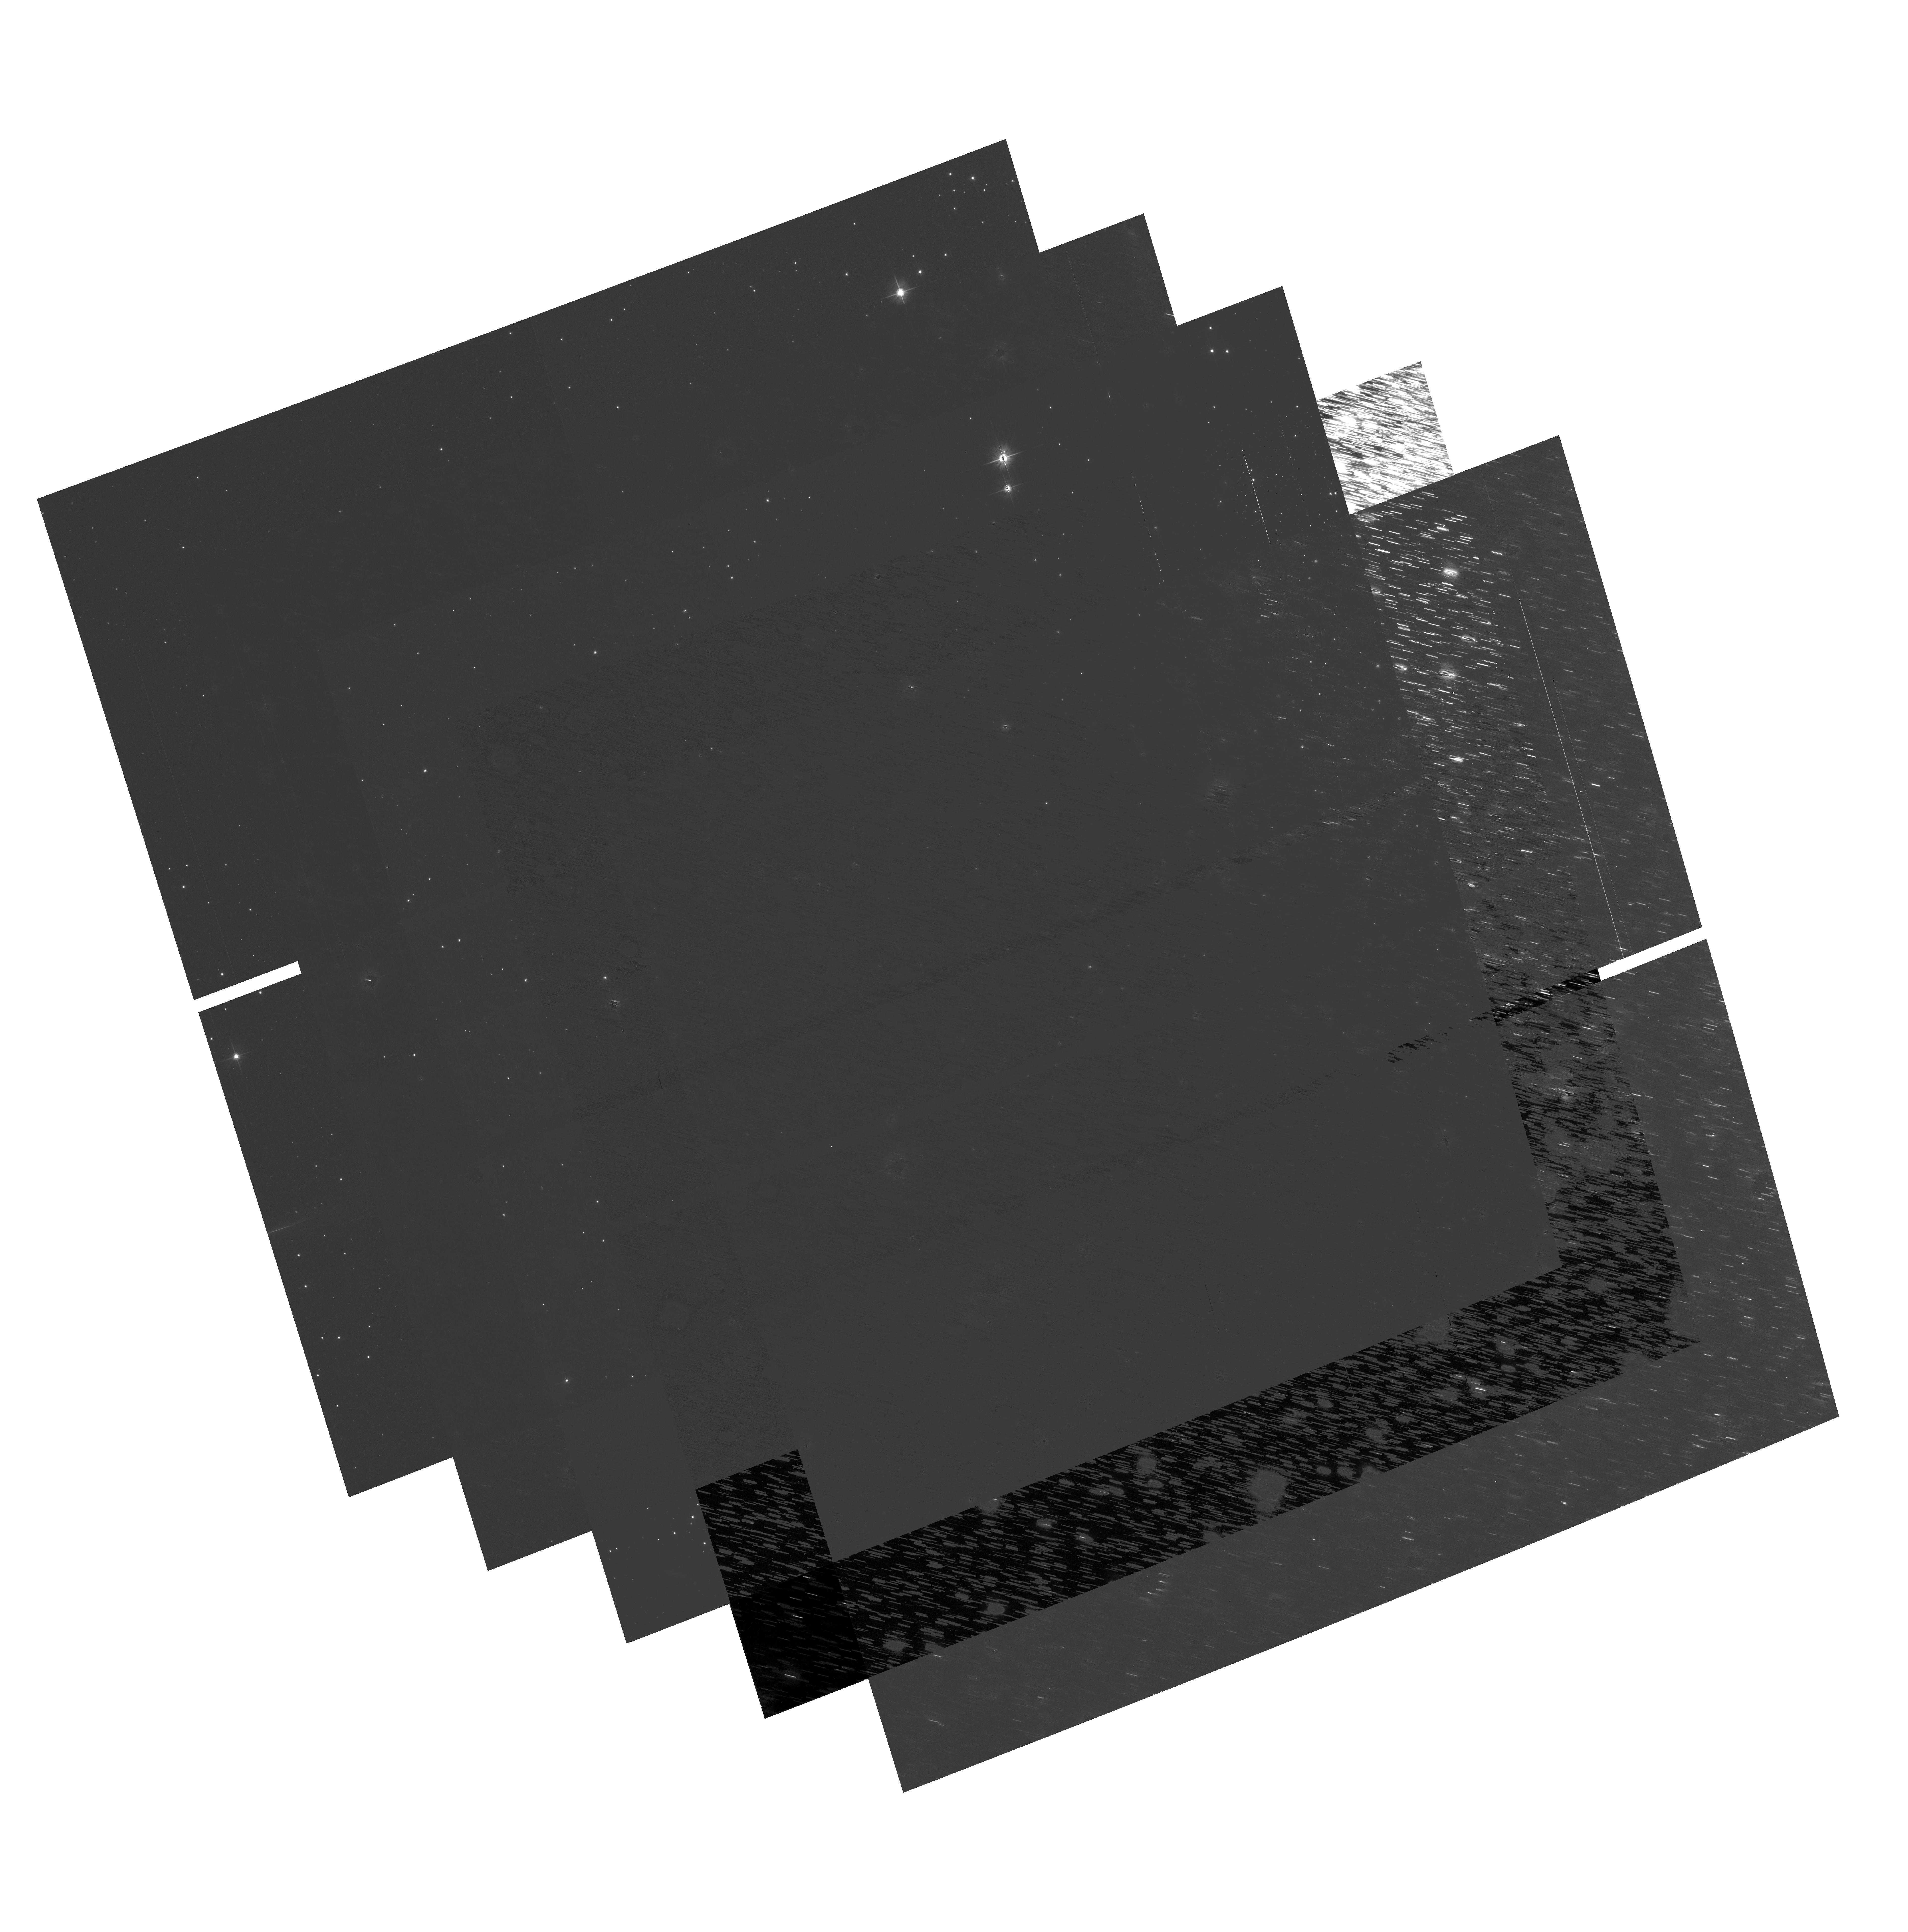
Target: NGC104
Instrument: ACS/WFC
Filter: F606W
Exposure: 16 min
Observation ID: hst_9018_22_acs_wfc_f606w_j8c022

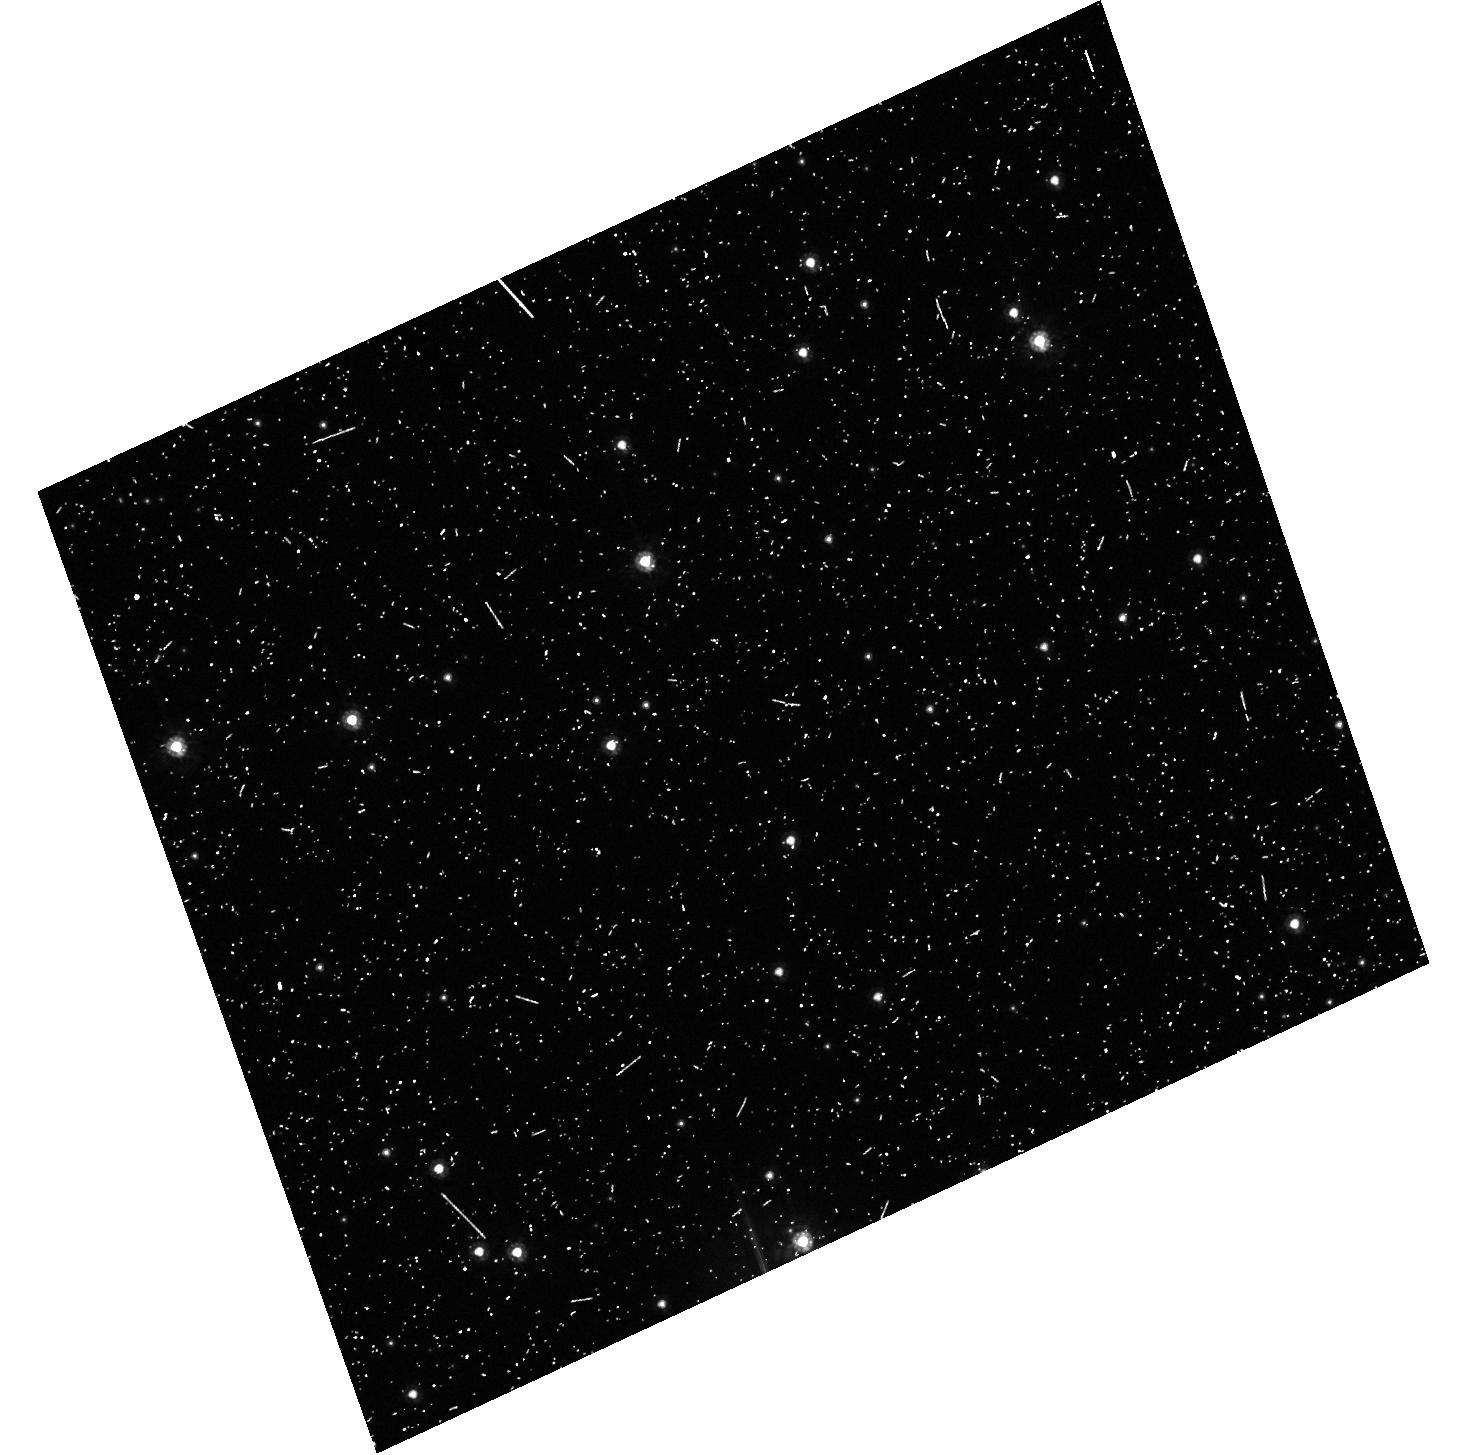
Target: field at RA 5.655°, Dec -72.071°
Instrument: ACS/HRC
Filter: F555W
Exposure: 11 min
Observation ID: hst_9018_c2_acs_hrc_f555w_j8c0c2

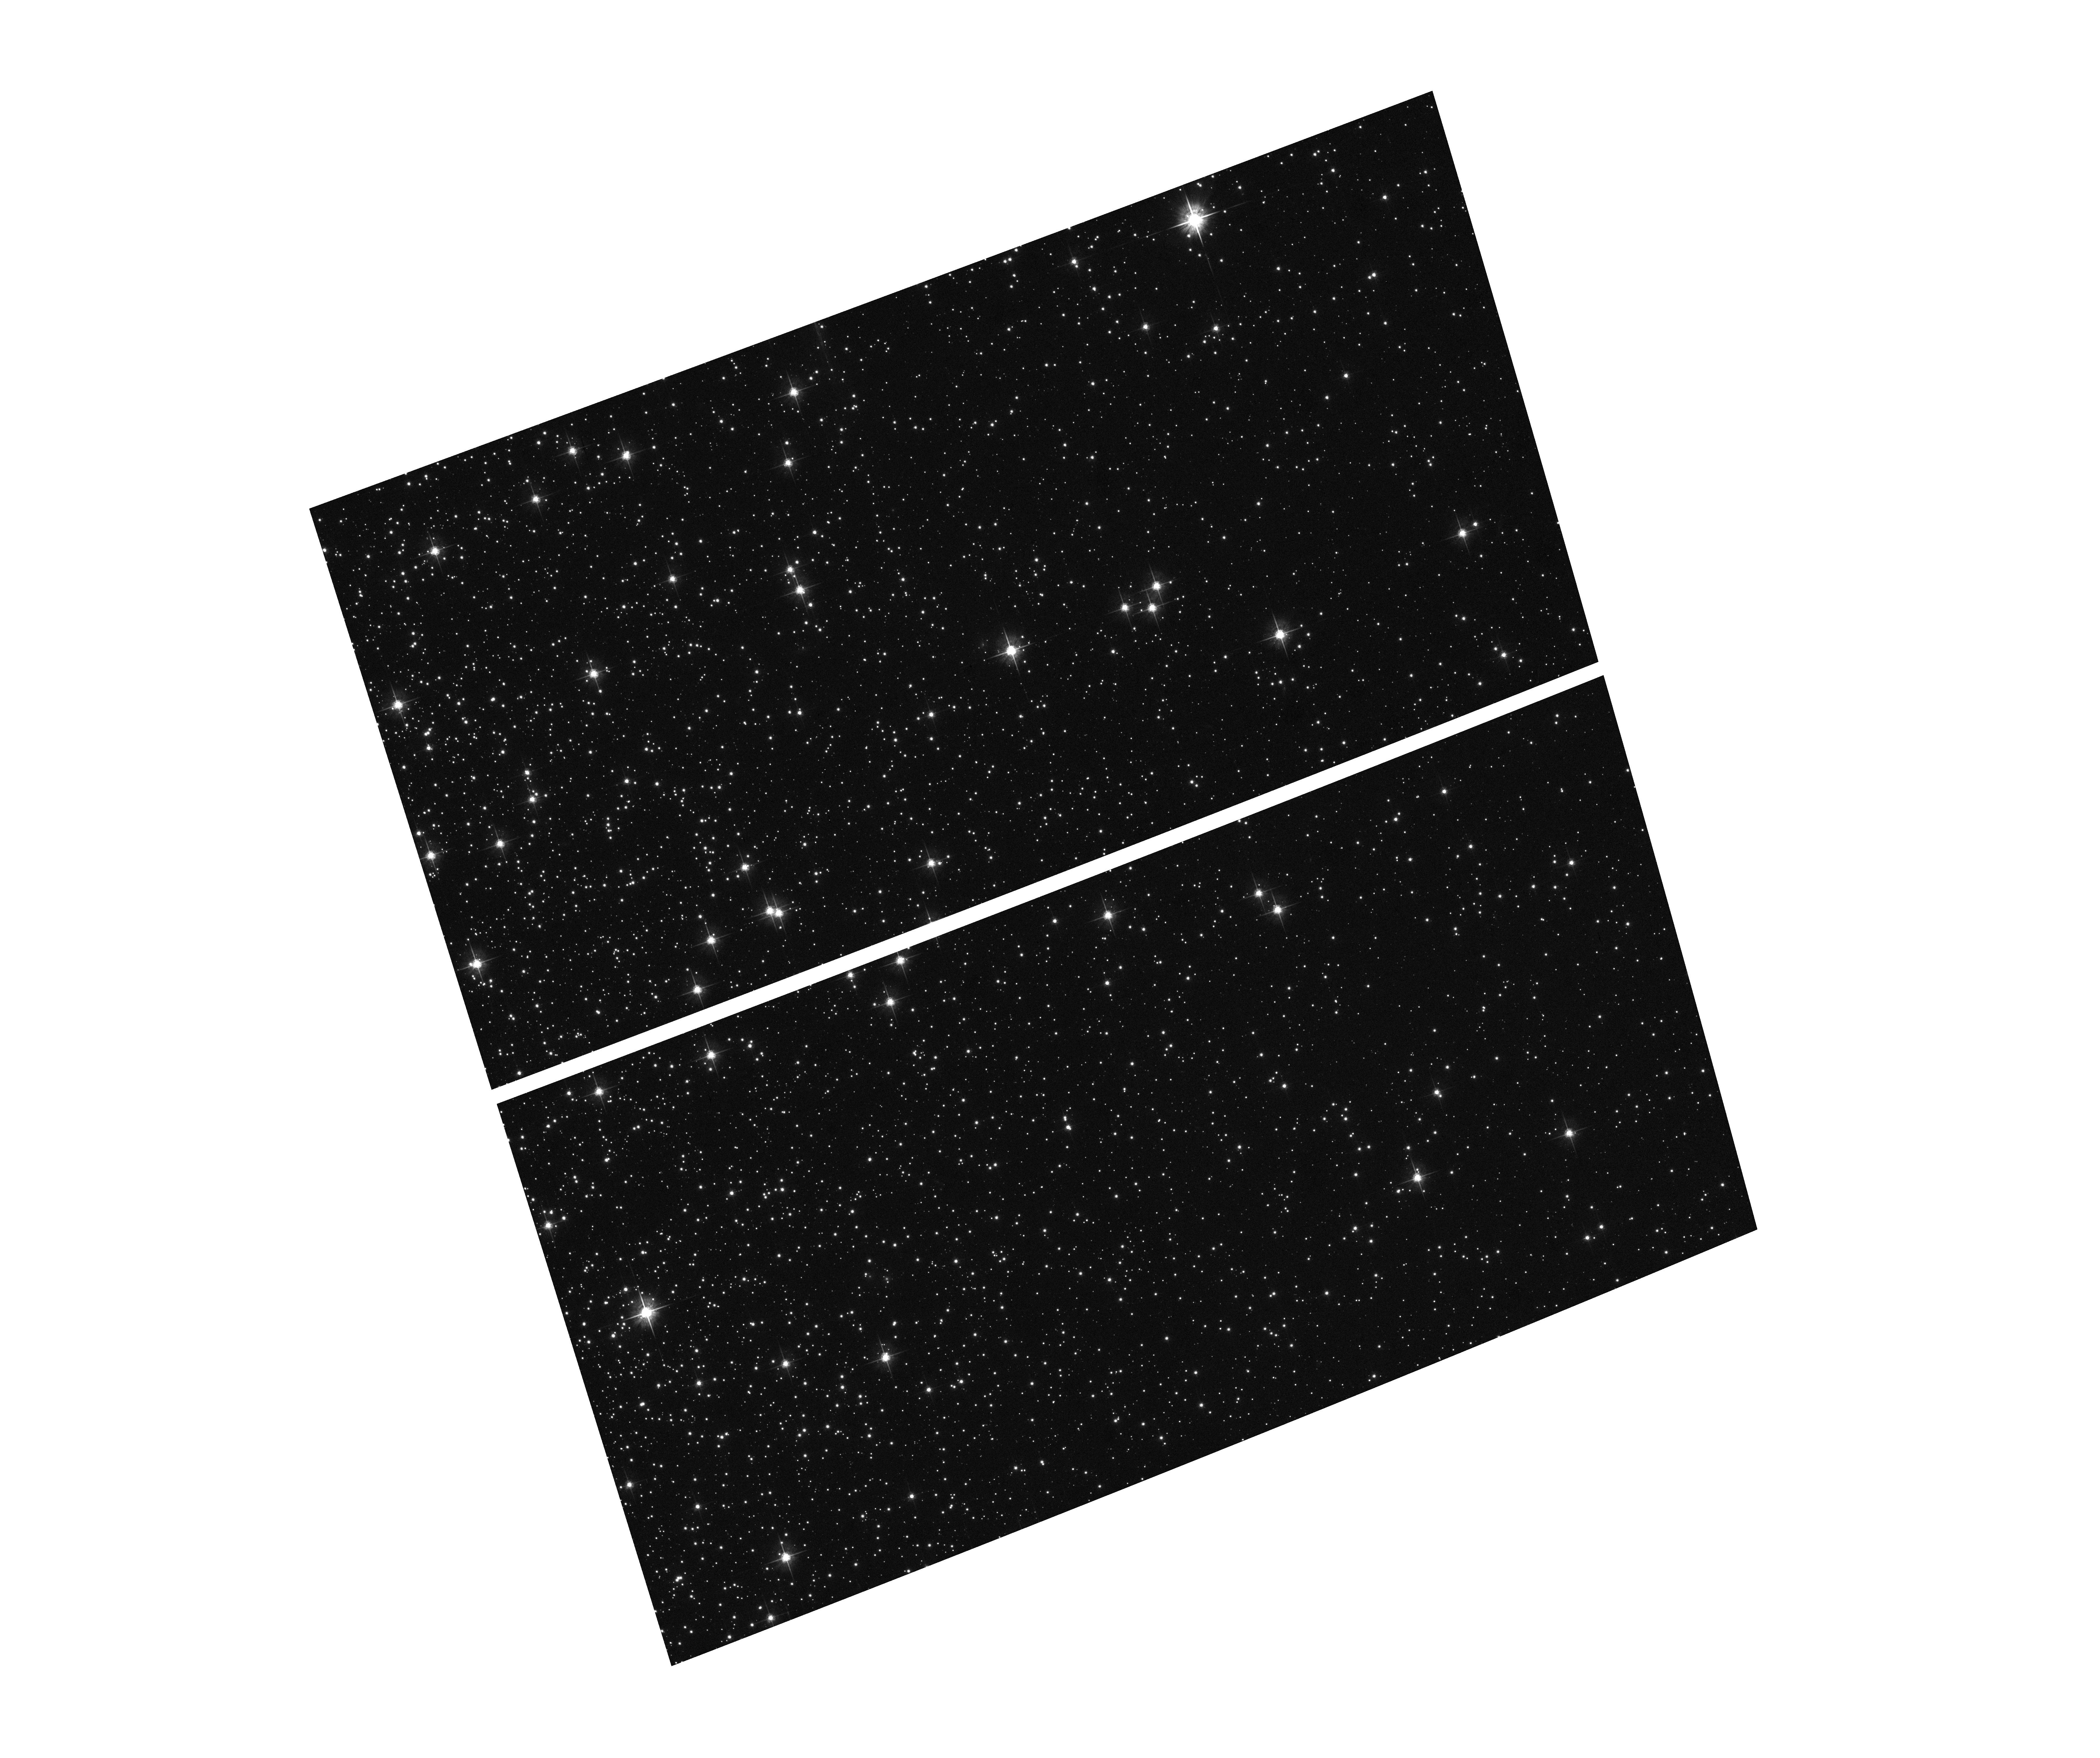
Target: NGC104
Instrument: ACS/WFC
Filter: F625W
Exposure: 1 min
Observation ID: hst_9018_61_acs_wfc_f625w_j8c061

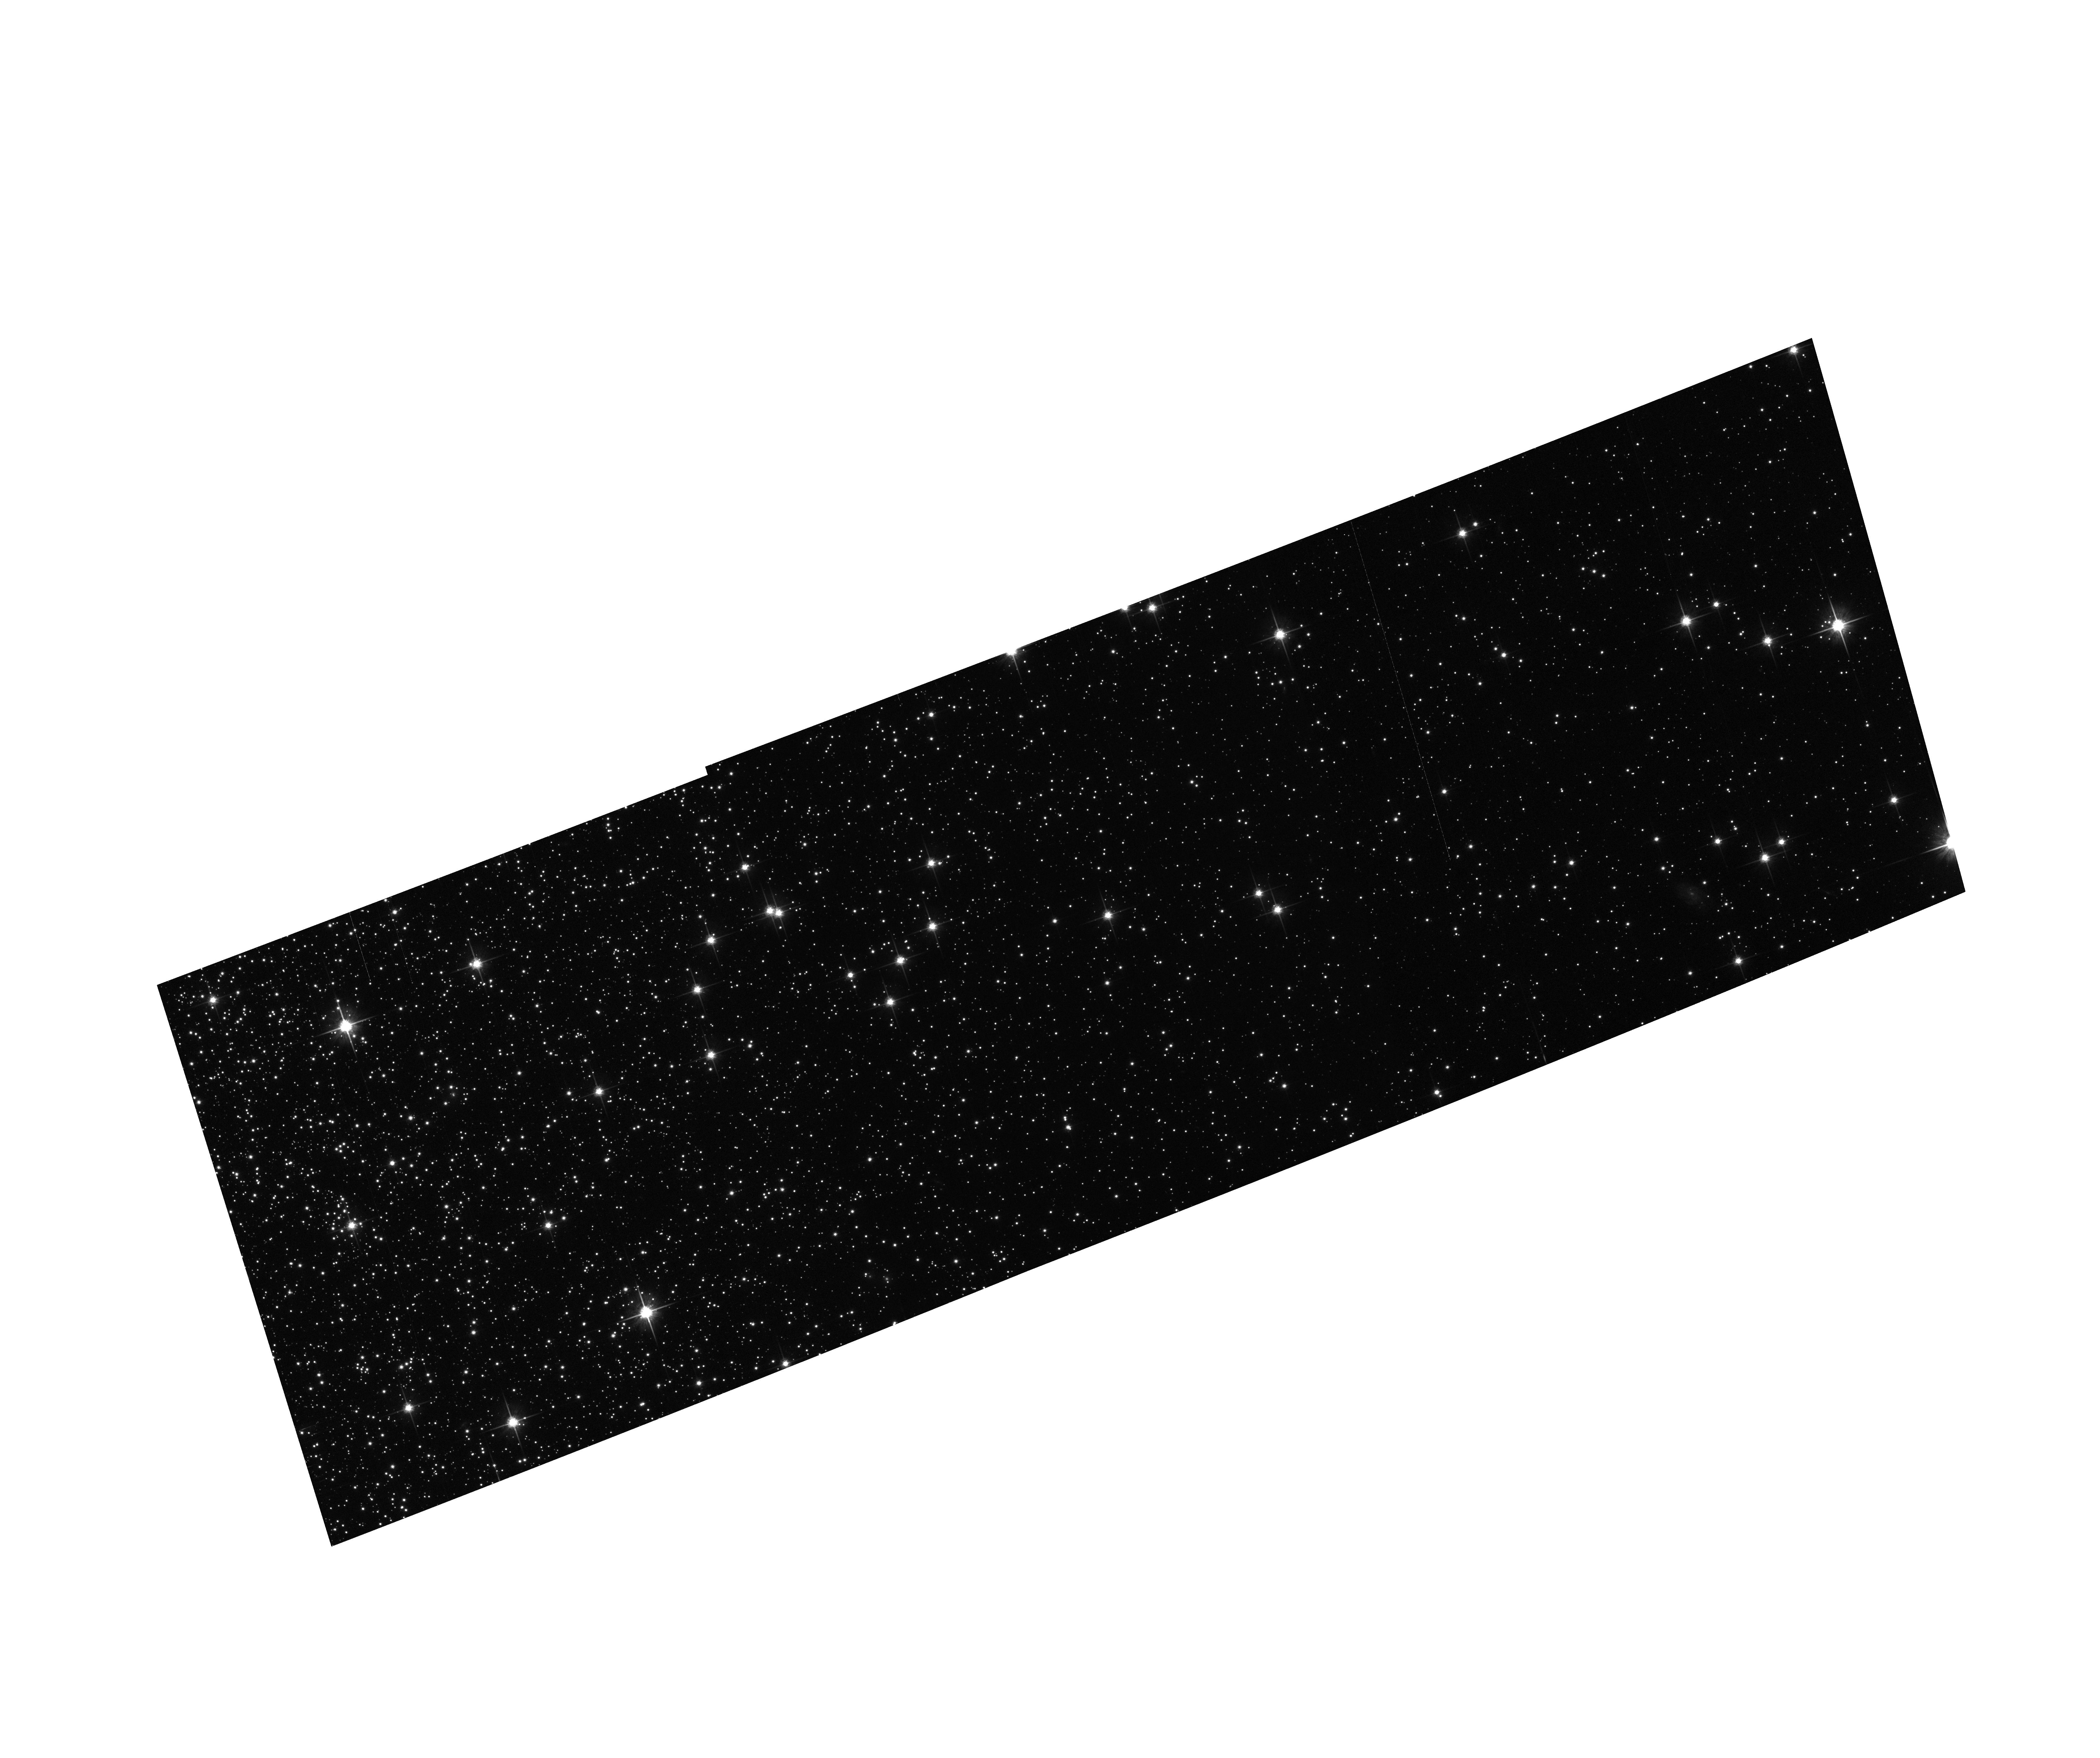
Target: NGC104
Instrument: ACS/WFC
Filter: F814W
Exposure: 2 min
Observation ID: hst_9018_61_acs_wfc_f814w_j8c061

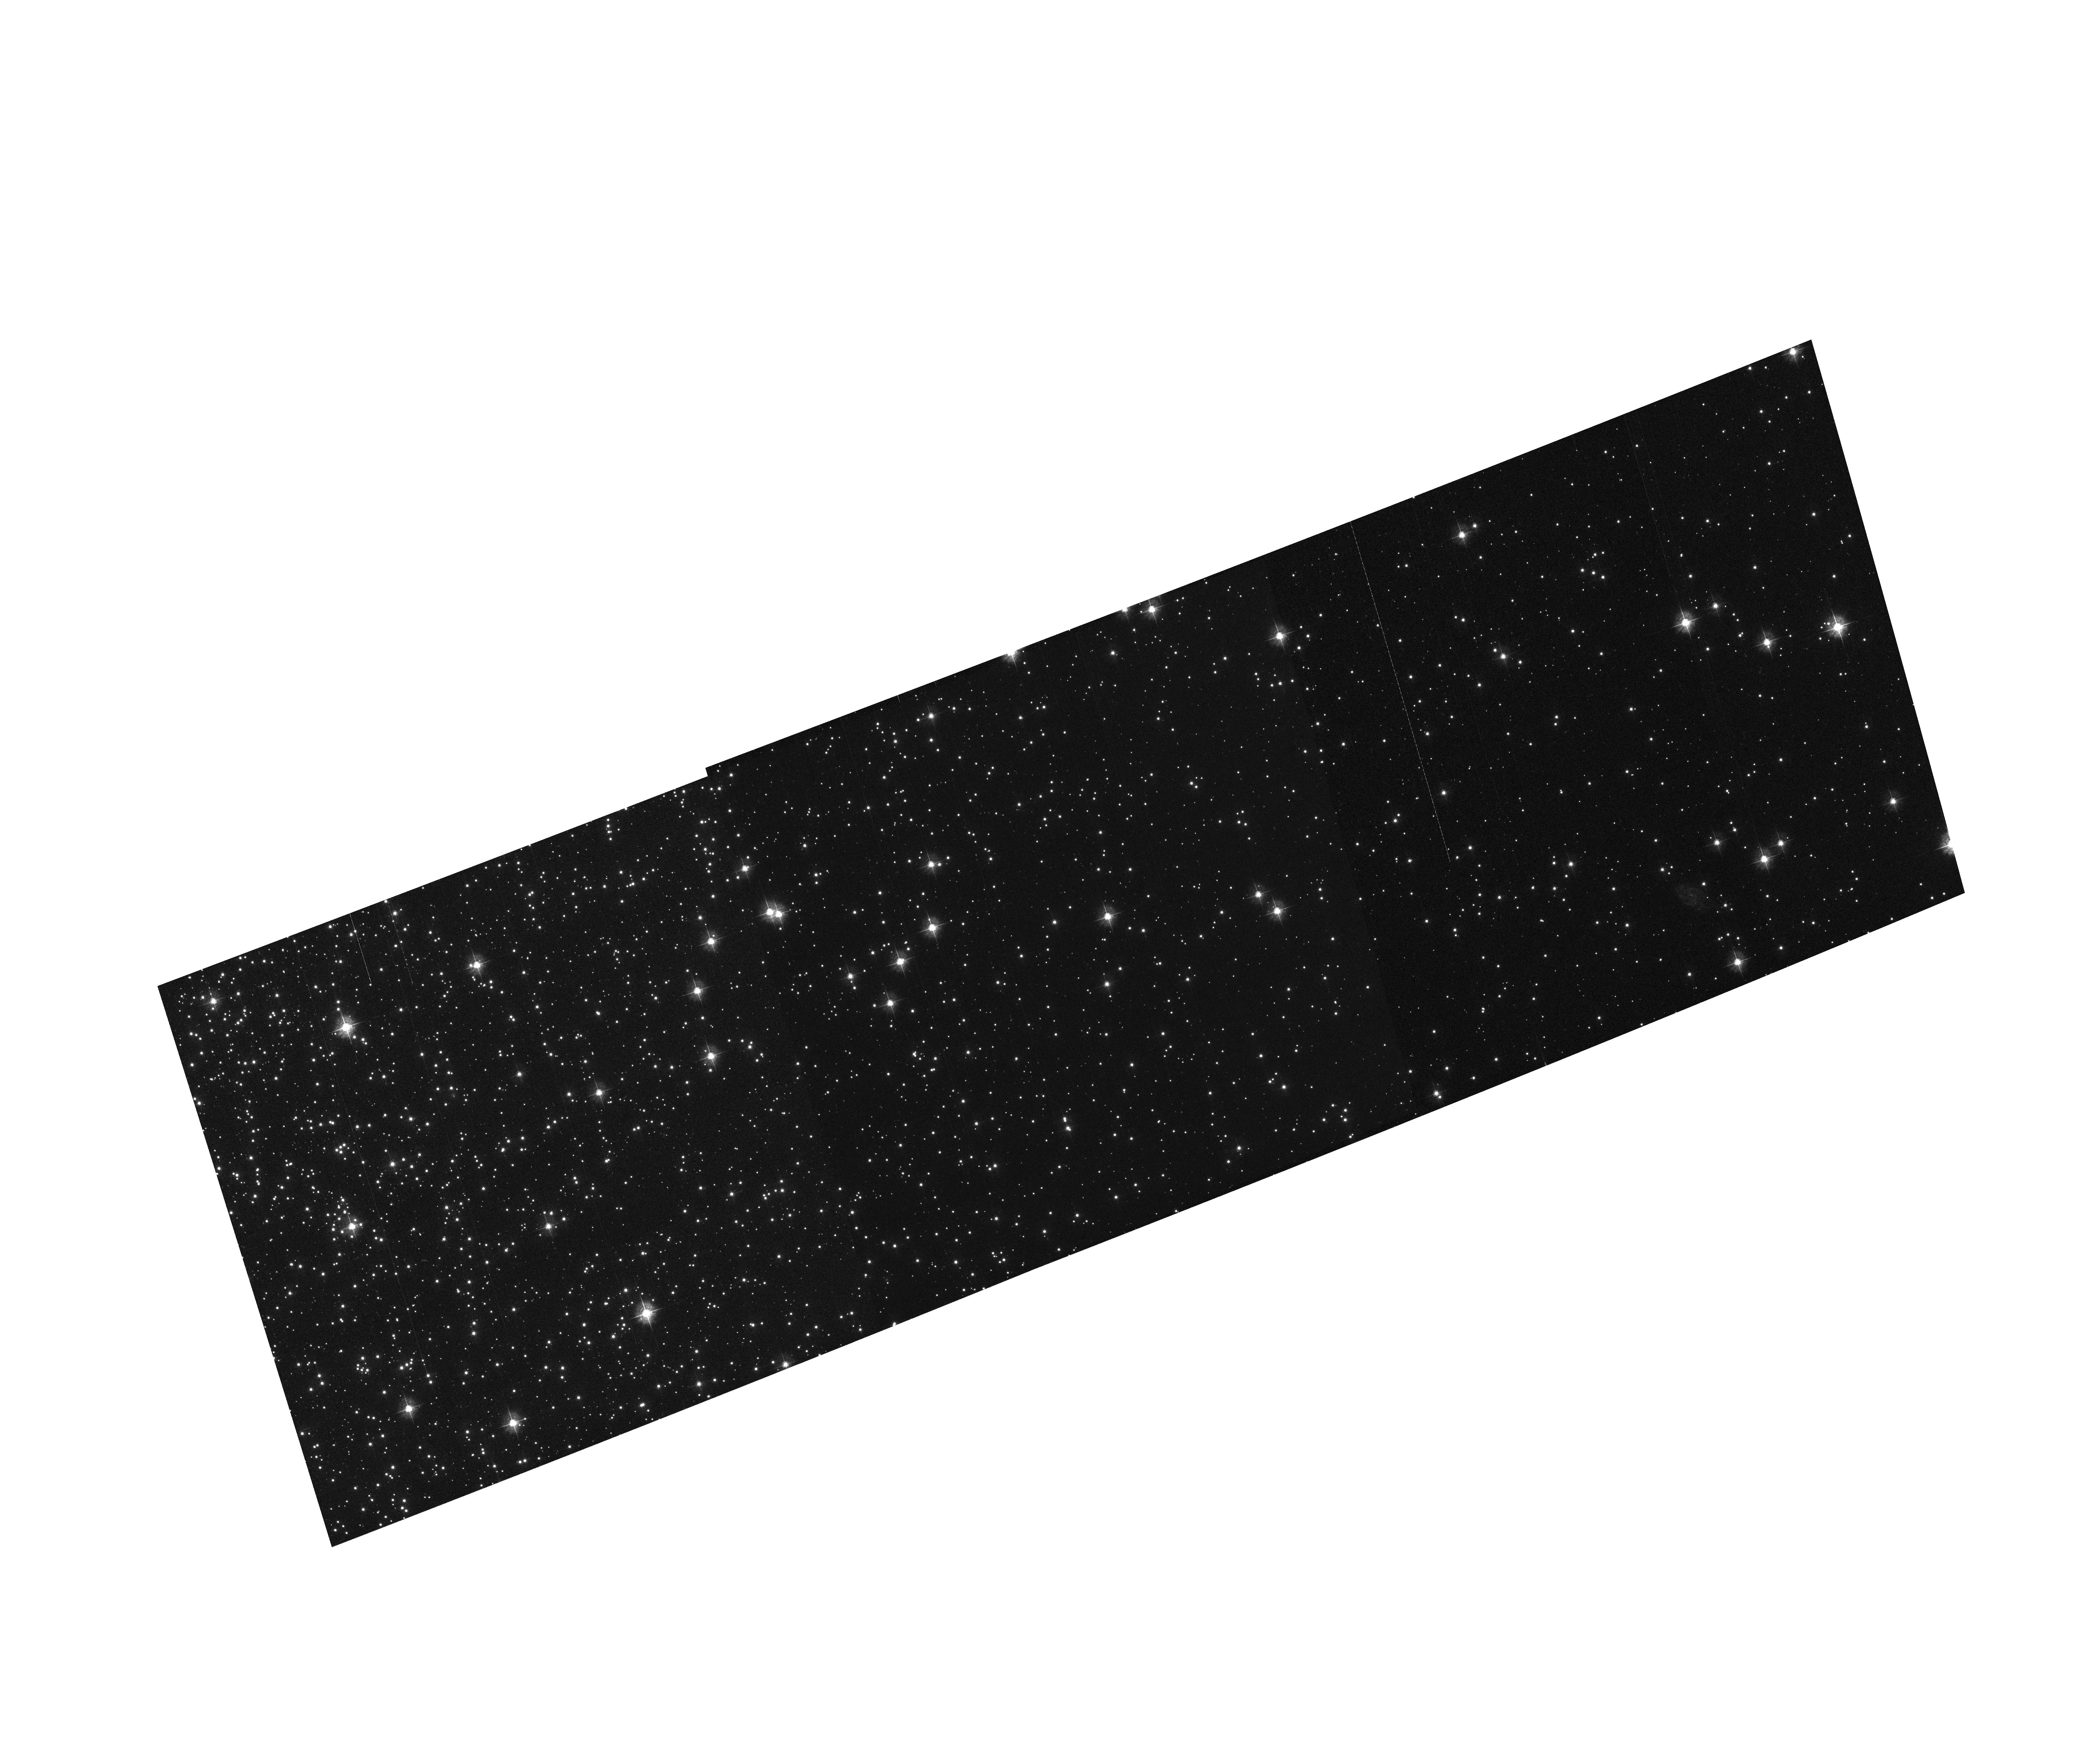
Target: NGC104
Instrument: ACS/WFC
Filter: F435W
Exposure: 4 min
Observation ID: hst_9018_52_acs_wfc_f435w_j8c052

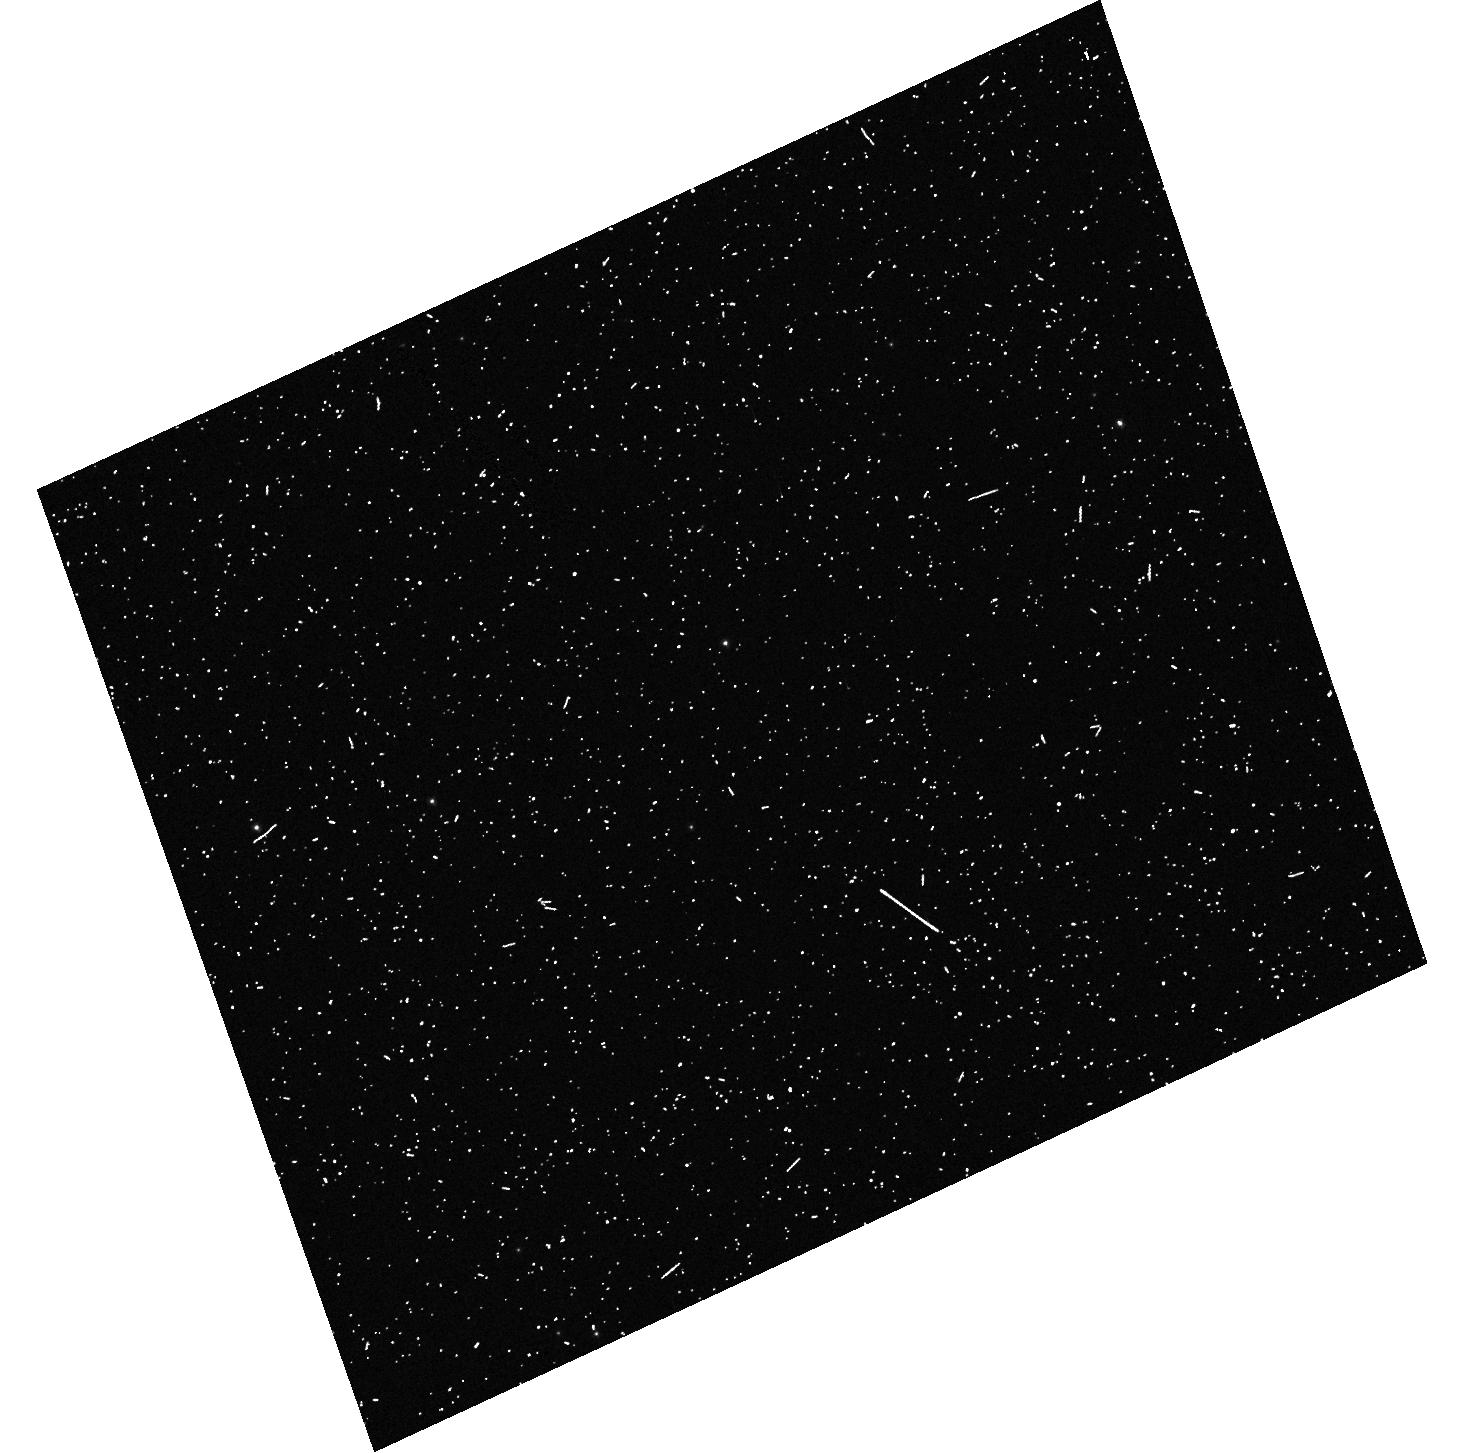
Target: field at RA 5.655°, Dec -72.071°
Instrument: ACS/HRC
Filter: F250W
Exposure: 11 min
Observation ID: hst_9018_32_acs_hrc_f250w_j8c032

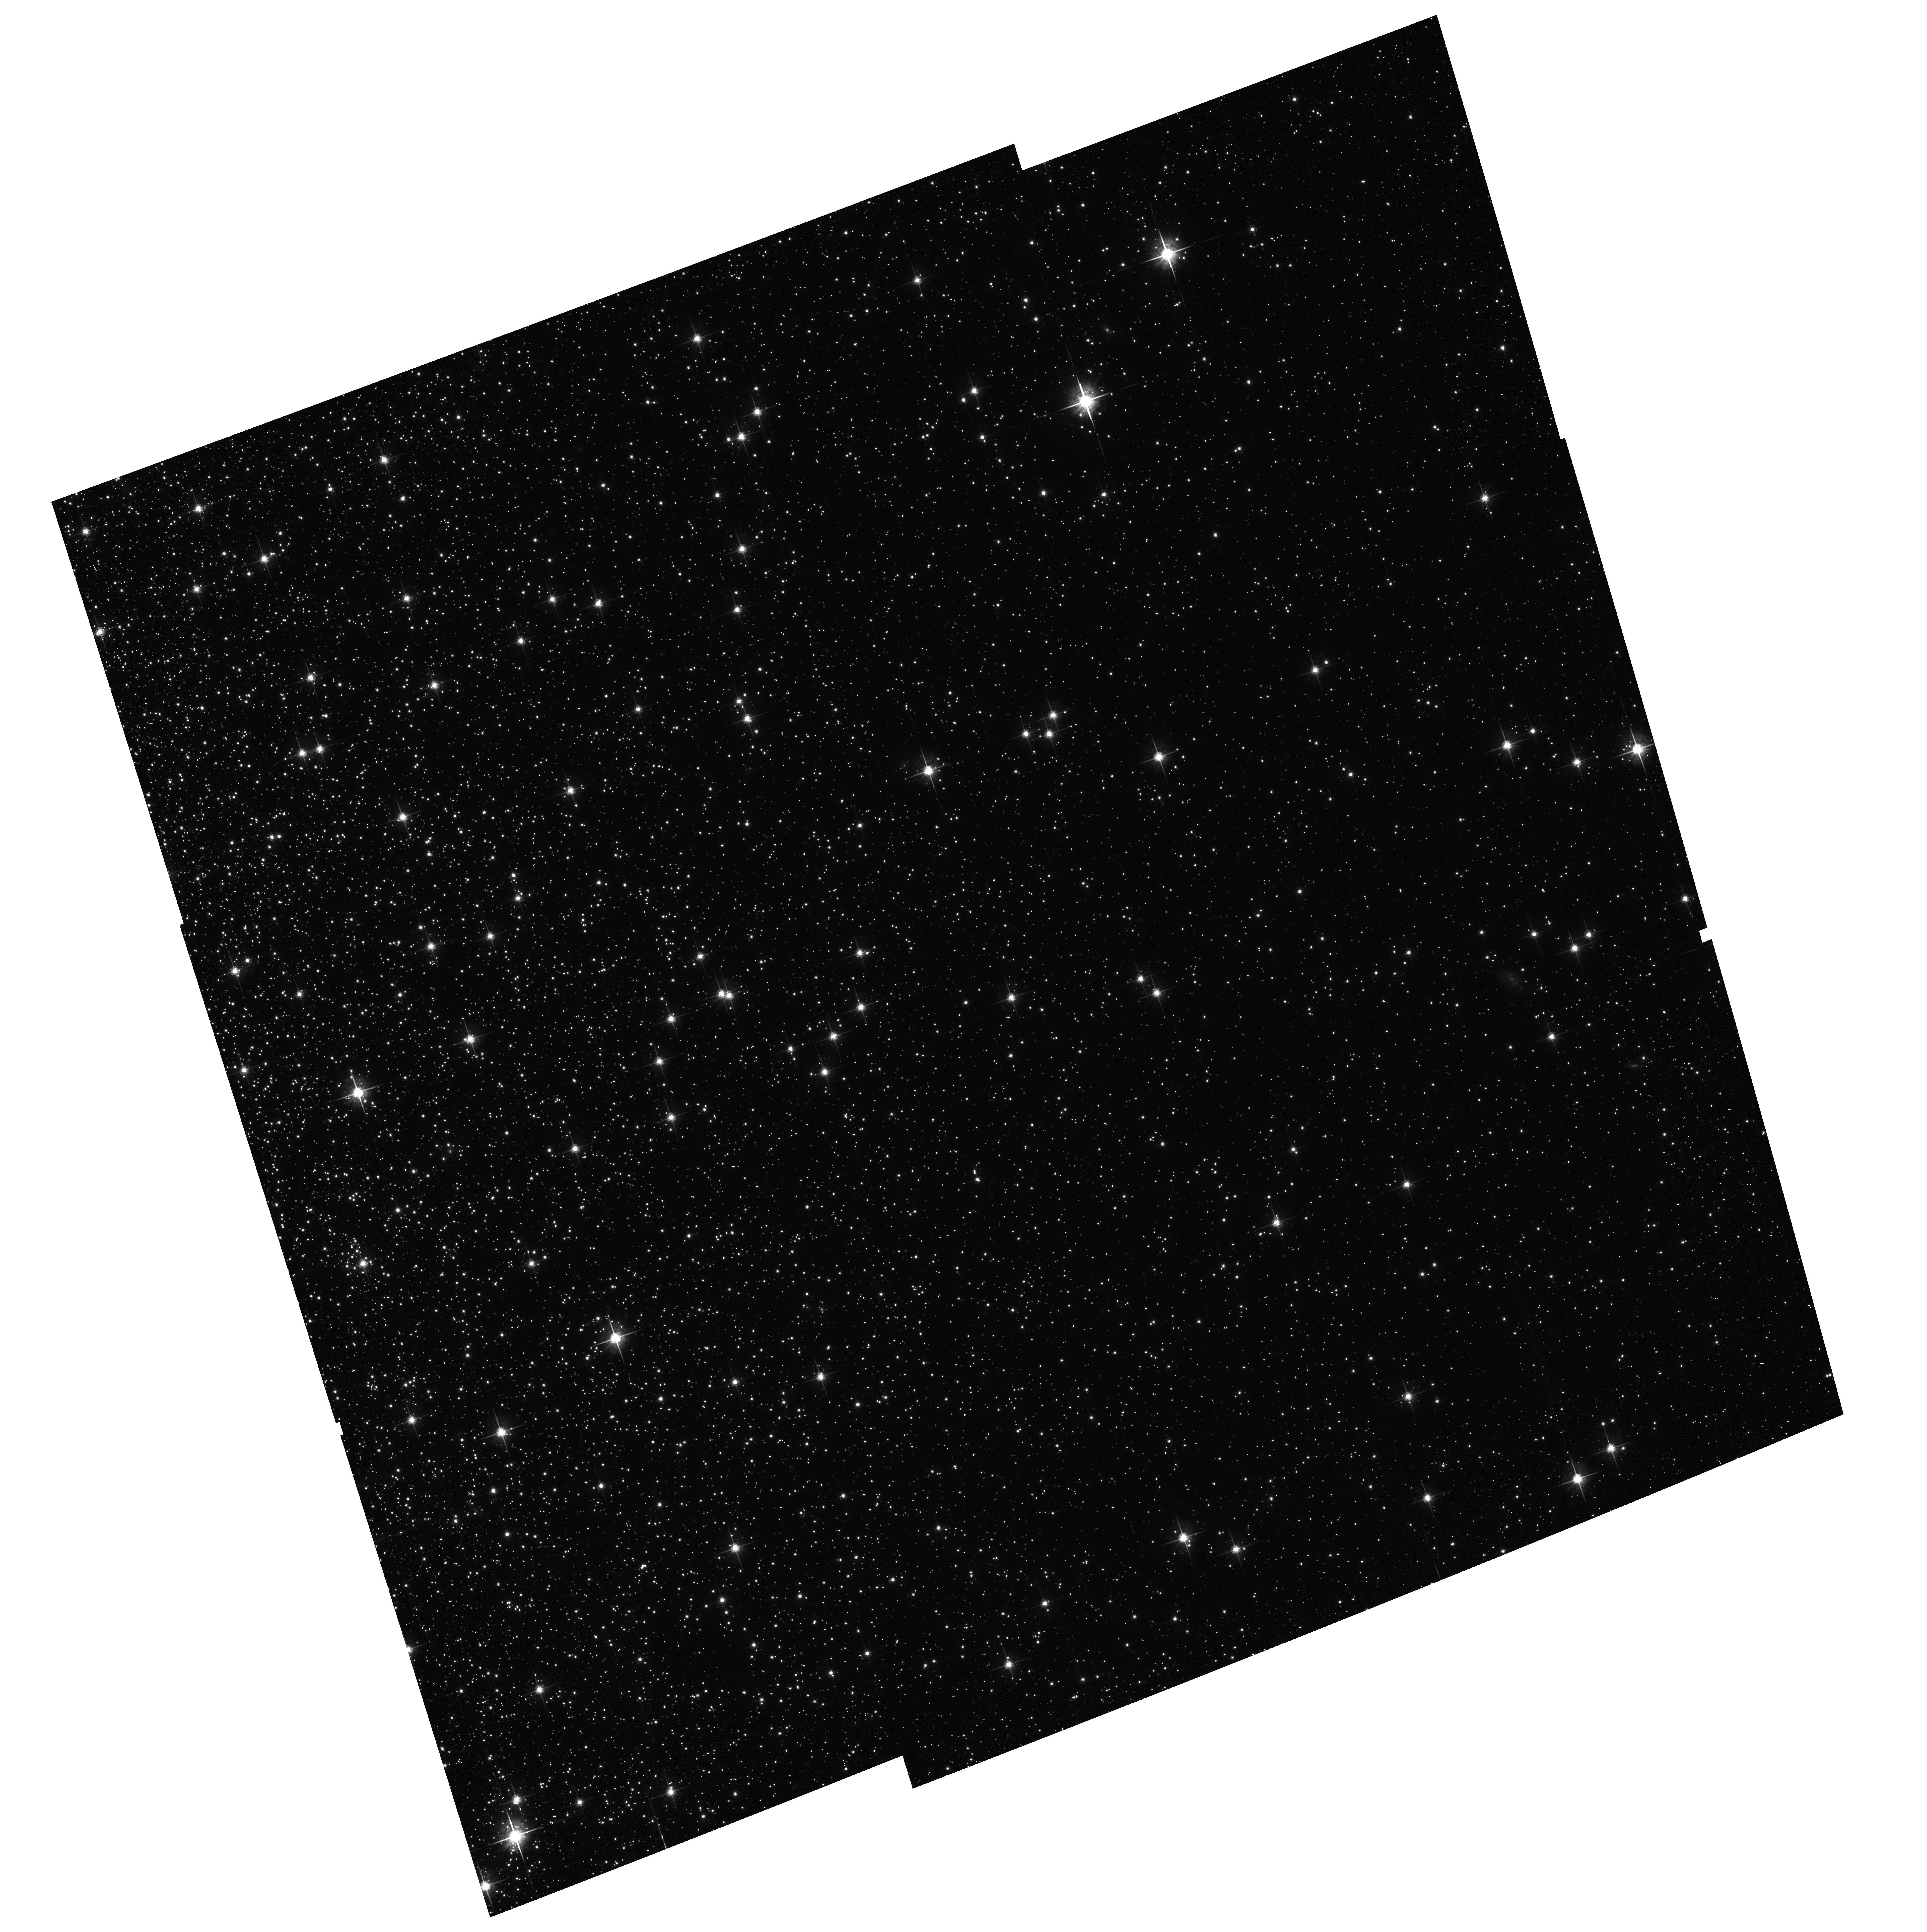
Target: NGC104
Instrument: ACS/WFC
Filter: F775W
Exposure: 8 min
Observation ID: hst_9018_51_acs_wfc_f775w_j8c051

WFC flat field stability (PI: De Marchi, Guido)

The stability and uniformity of the low-frequency flat fields (L-flat) of the WFC detector will be assessed by using multiple pointing observations of the globular clusters 47 Tucanae (NGC104), thus imaging moderately dense stellar fields. By placing the same star over different portions of the detectors and measuring relative changes in its brightness it will be possible to determine local variations in the response of the detectors. Based on previous experience with STIS, it is deemed that a total of nine different pointings will suffice to provide adequate characterisation of the flat field stability in any given band. For each filter to be tested, the baseline consists of 9 pointings with steps of ~14% of the FOV in a diagonal cross pattern (thence the steps are of about 10% of the FOV in both the X and Y direction). During SMOV, the complement of filters to be tested is limited to the following: for the WFC, three SDSS filters (F435W, F775W, F850LP) and the F555W, F606W and F814W filters. In order to provide complementary data for the geometric distortion programmes (9027 and 9028), and also to check that the distortion is not chromatic, three additional exposures will be taken with each of F775W, F220W and F125LP with a very small (~10 pixel) offset from the centre (see proposals ACS27 and ACS28).